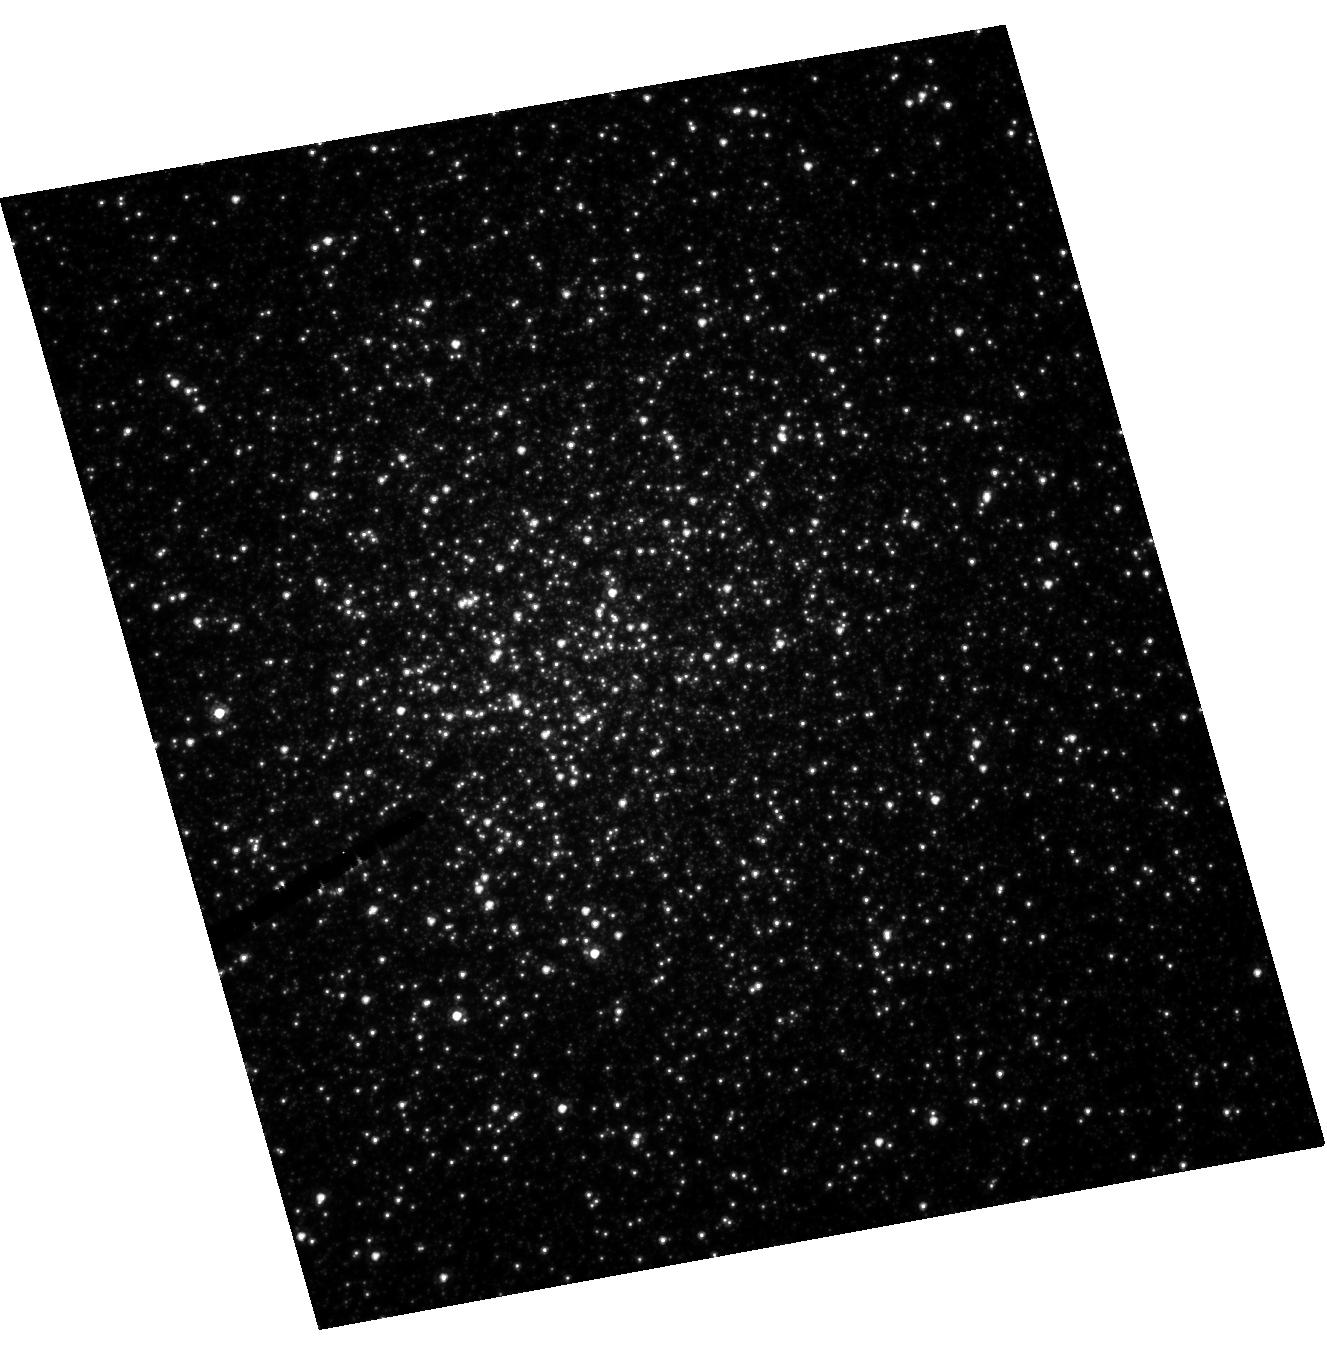
Target: NGC6388
Instrument: ACS/HRC
Filter: F555W
Exposure: 1 h
Observation ID: hst_10474_01_acs_hrc_f555w_j9bx01

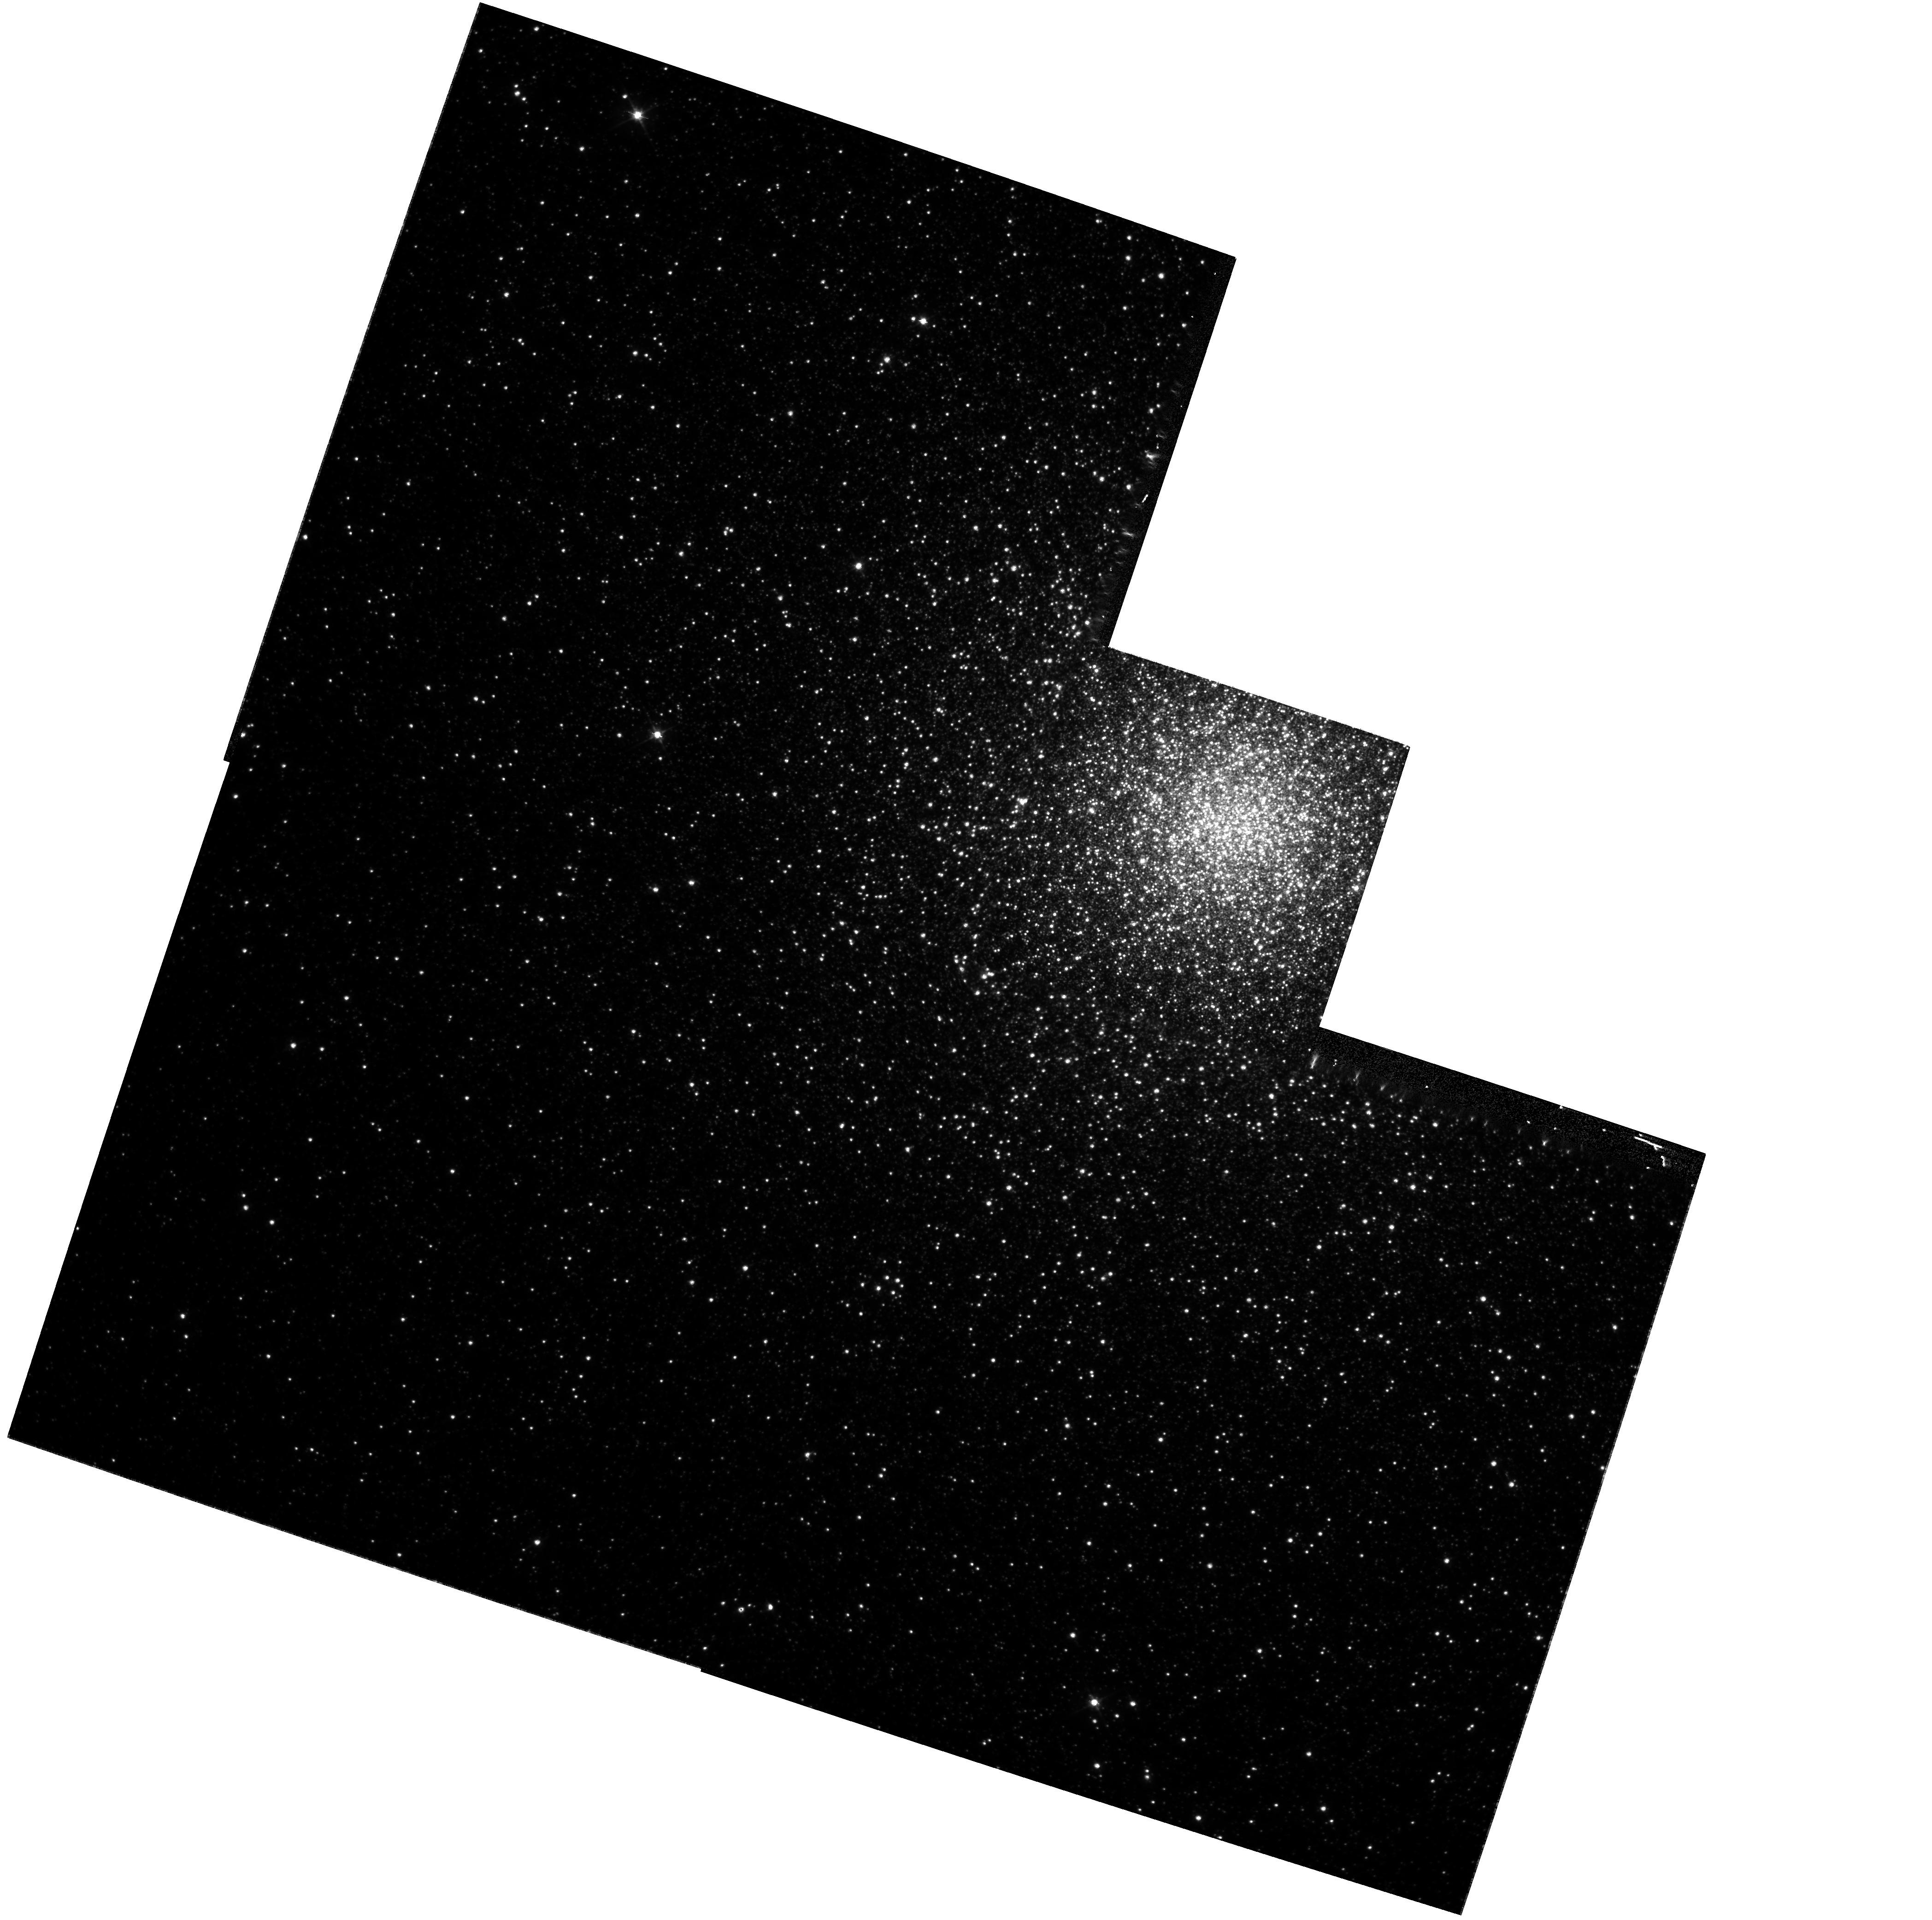
Target: NGC6441-WFPC2
Instrument: WFPC2/PC
Filter: F555W
Exposure: 48 min
Observation ID: hst_10474_07_wfpc2_pc_f555w_u9bx07

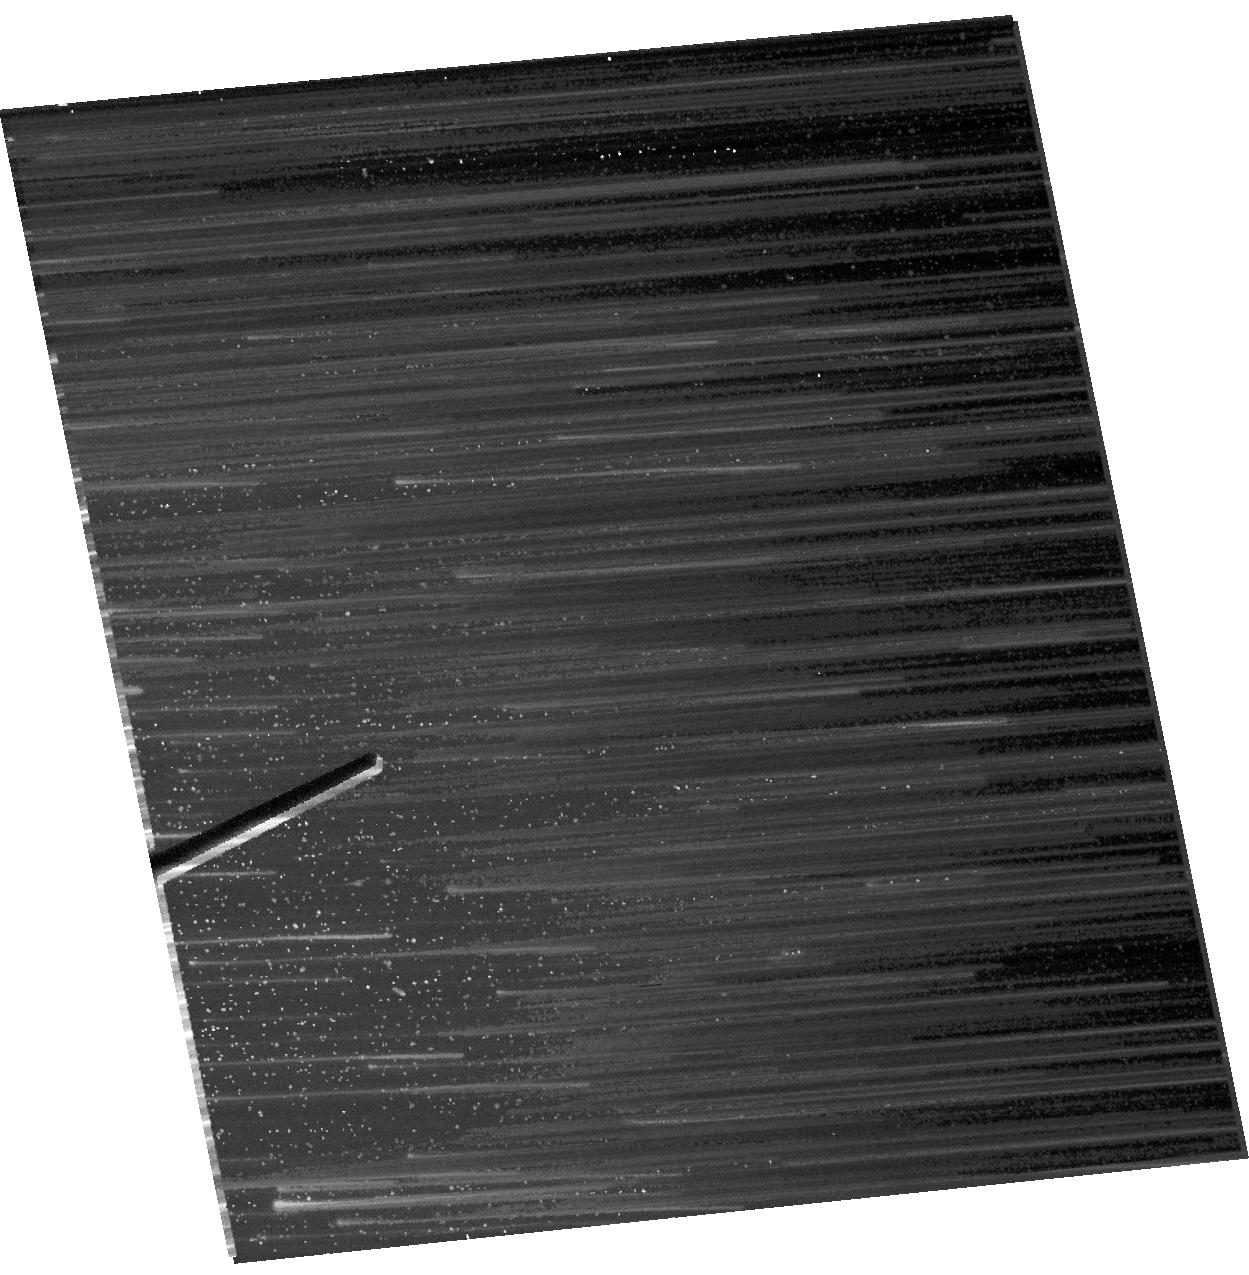
Target: NGC6441
Instrument: ACS/HRC
Filter: F814W
Exposure: 1 min
Observation ID: hst_10474_04_acs_hrc_f814w_j9bx04

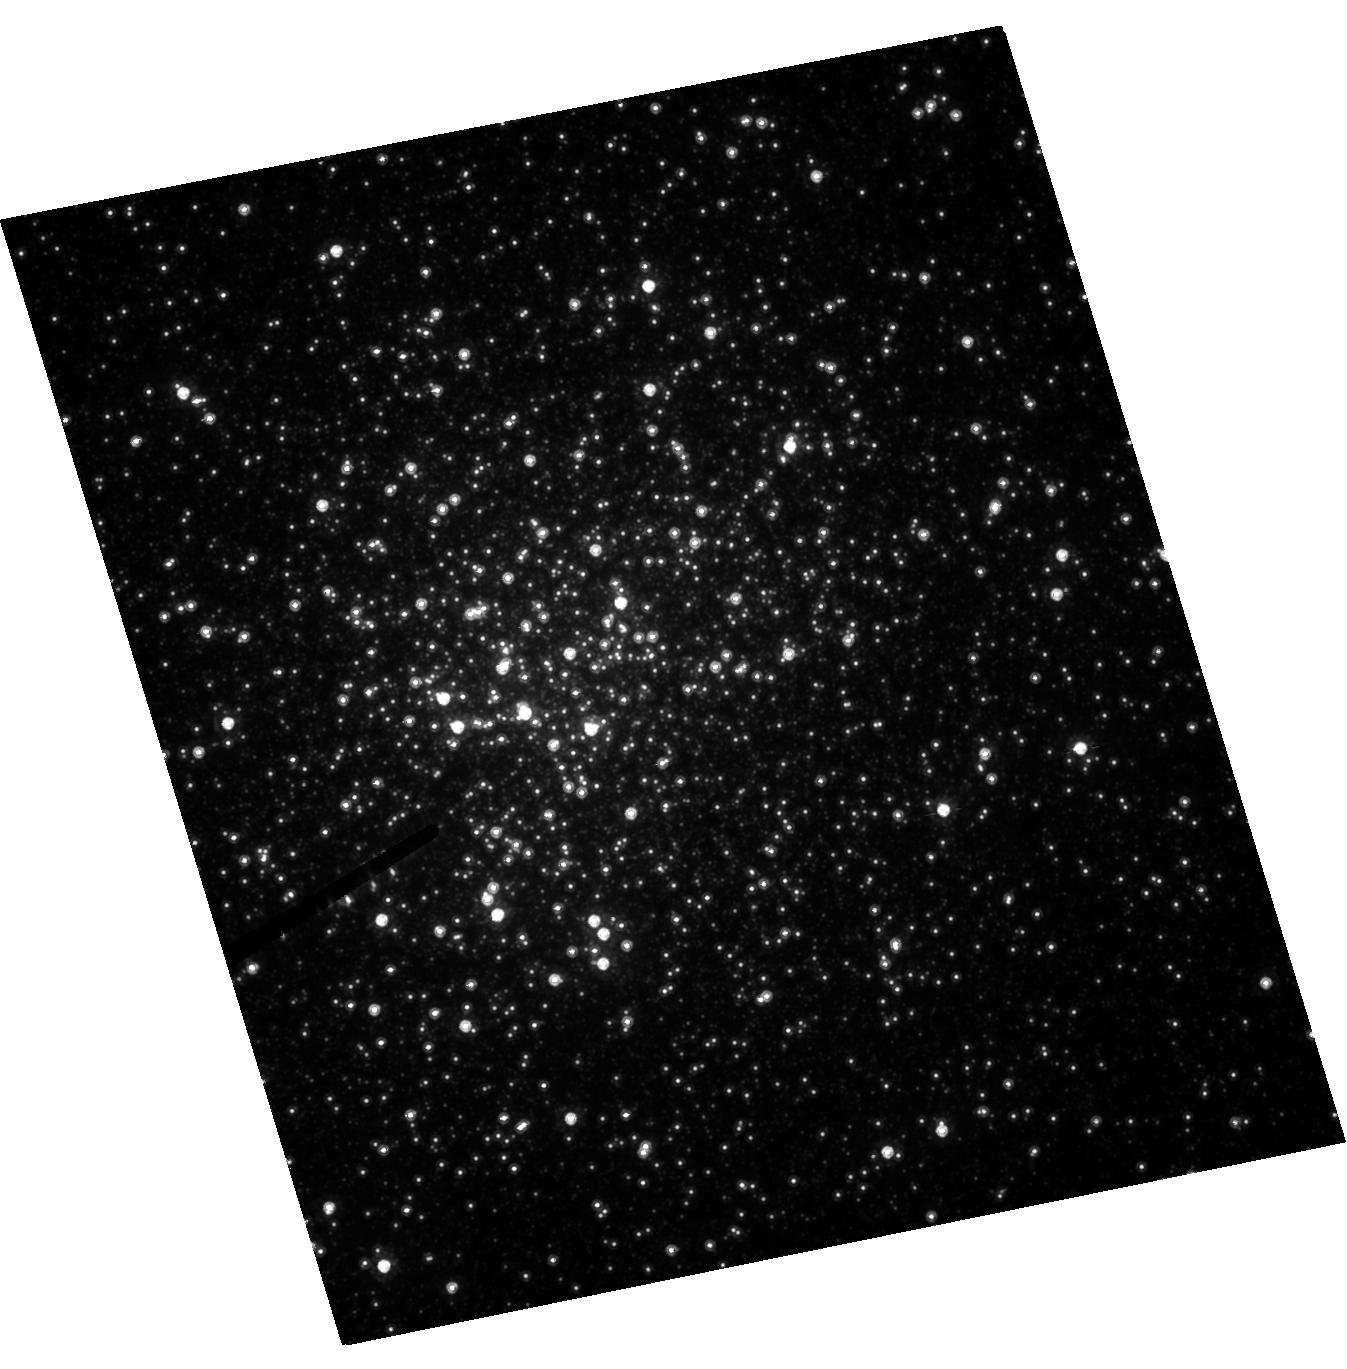
Target: NGC6388
Instrument: ACS/HRC
Filter: F814W
Exposure: 51 min
Observation ID: hst_10474_02_acs_hrc_f814w_j9bx02

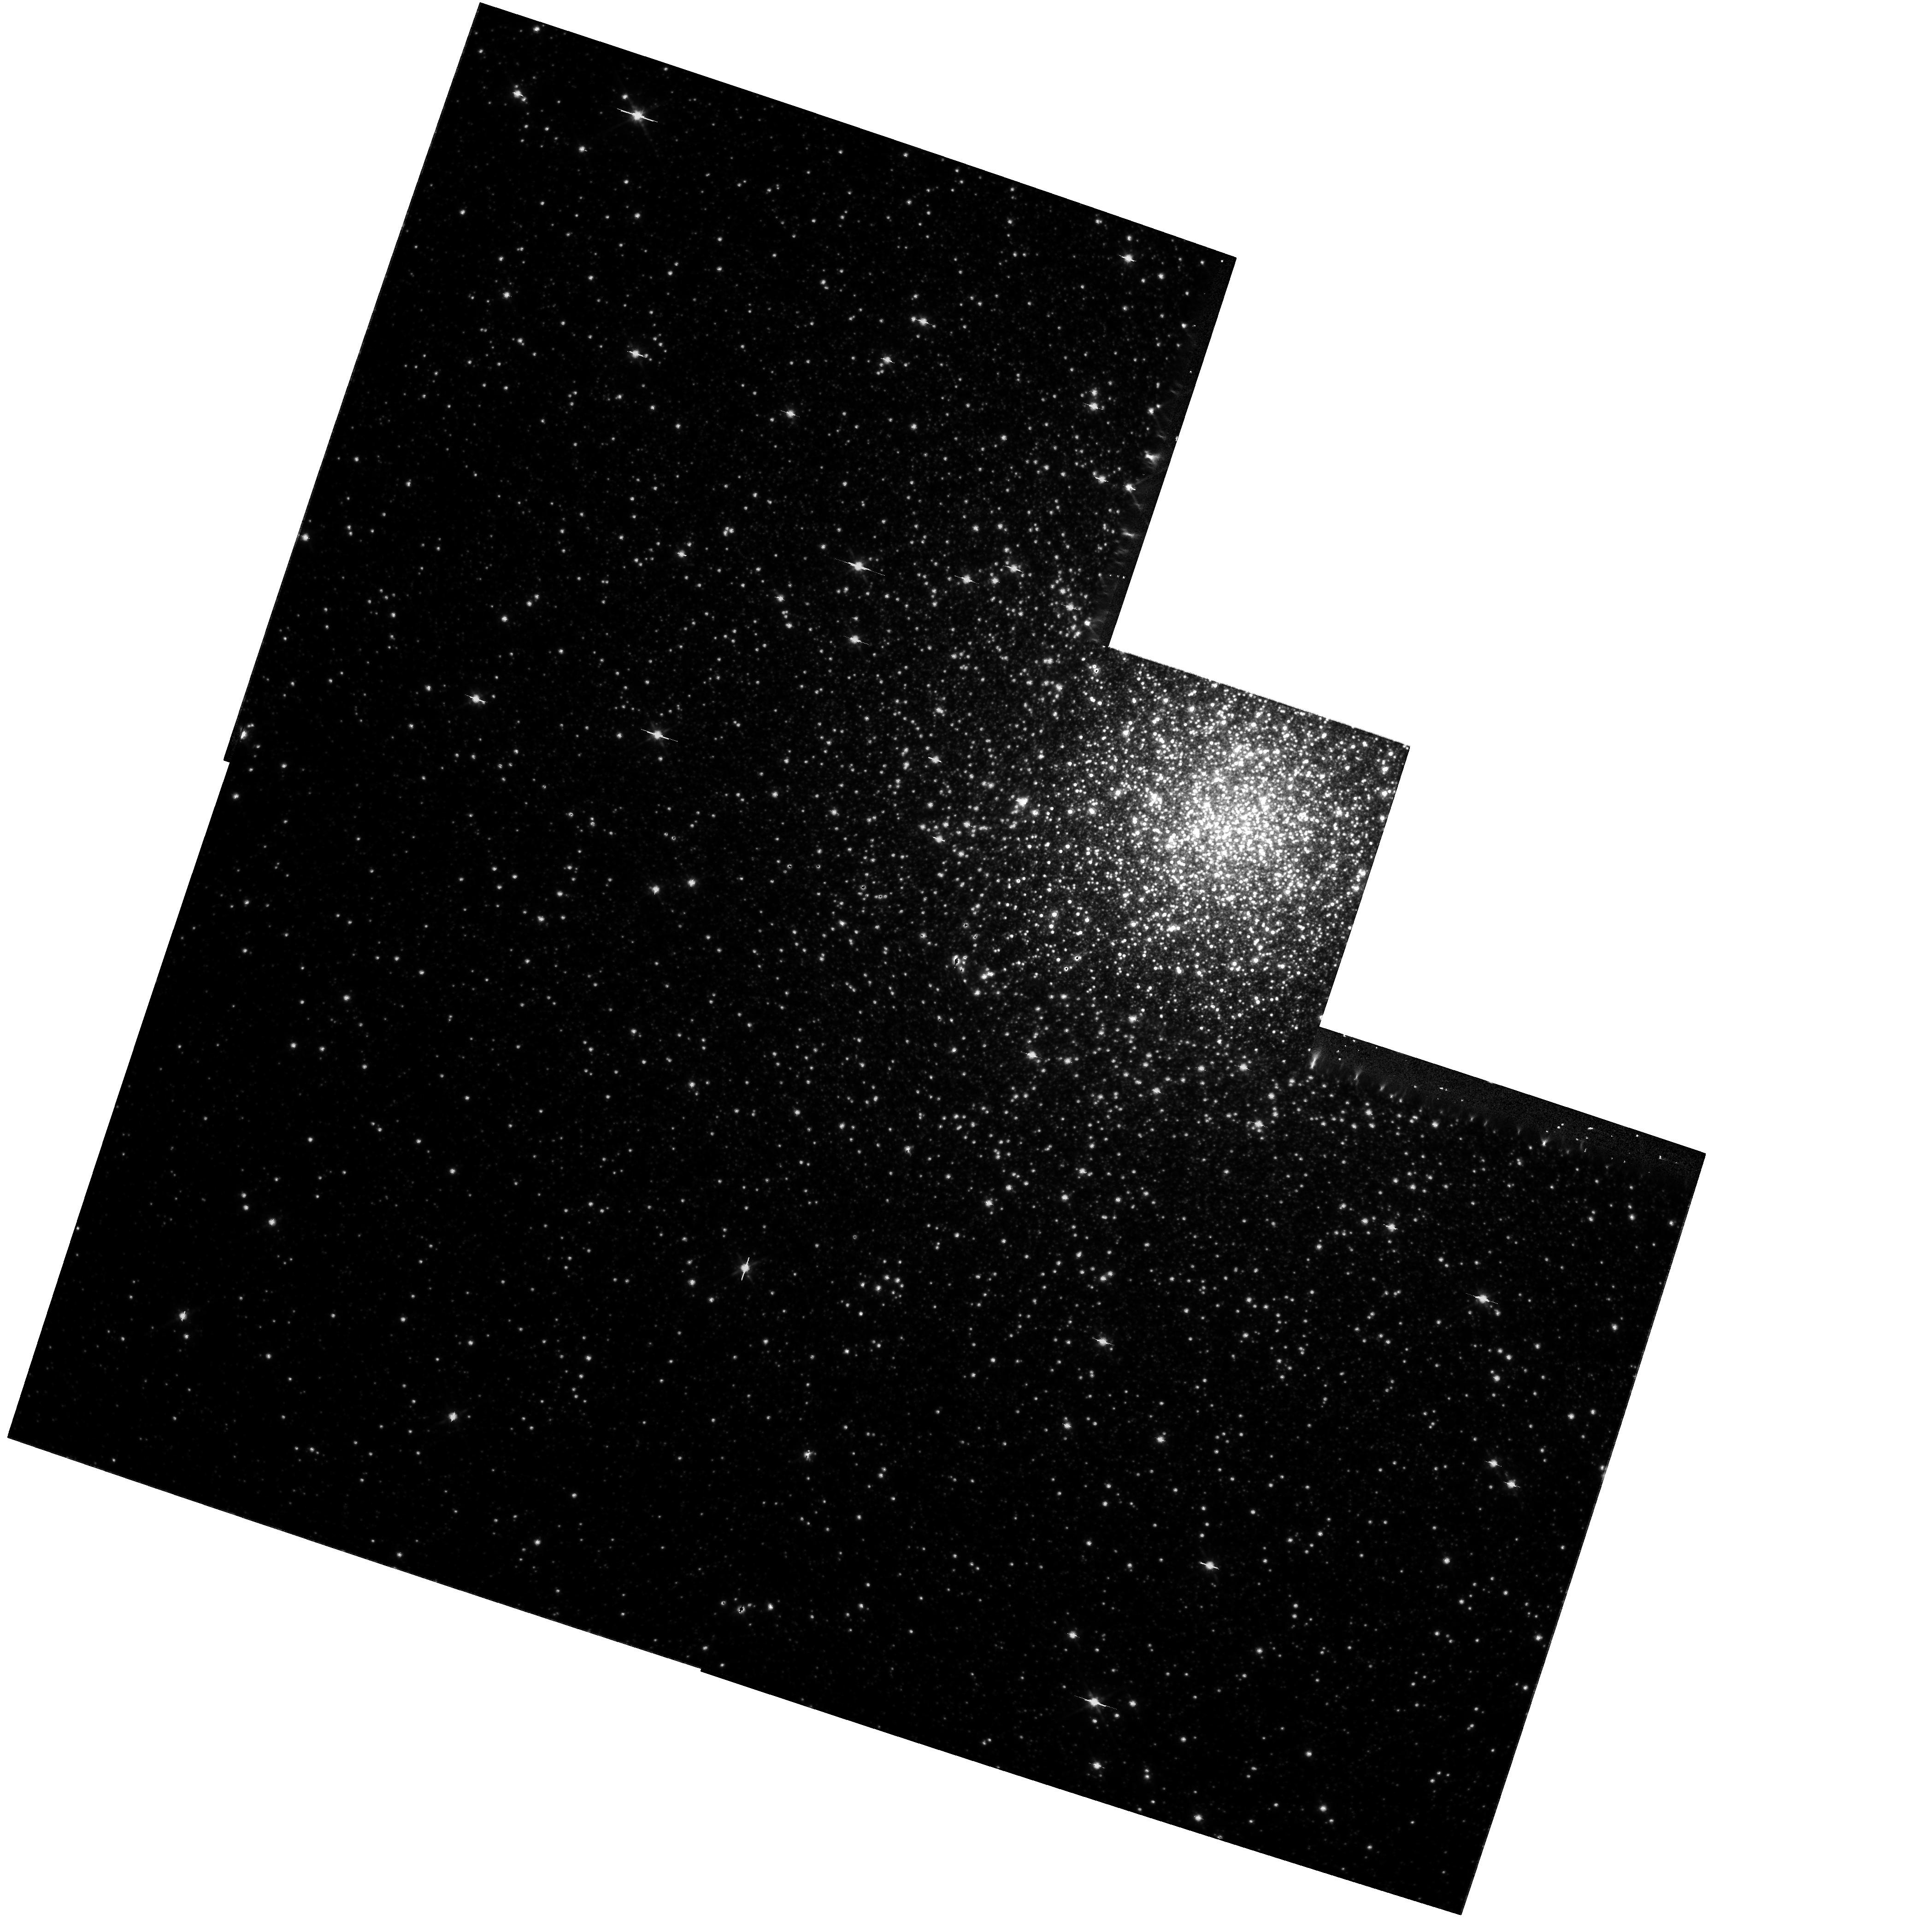
Target: NGC6441-WFPC2
Instrument: WFPC2/PC
Filter: F814W
Exposure: 26 min
Observation ID: hst_10474_07_wfpc2_pc_f814w_u9bx07

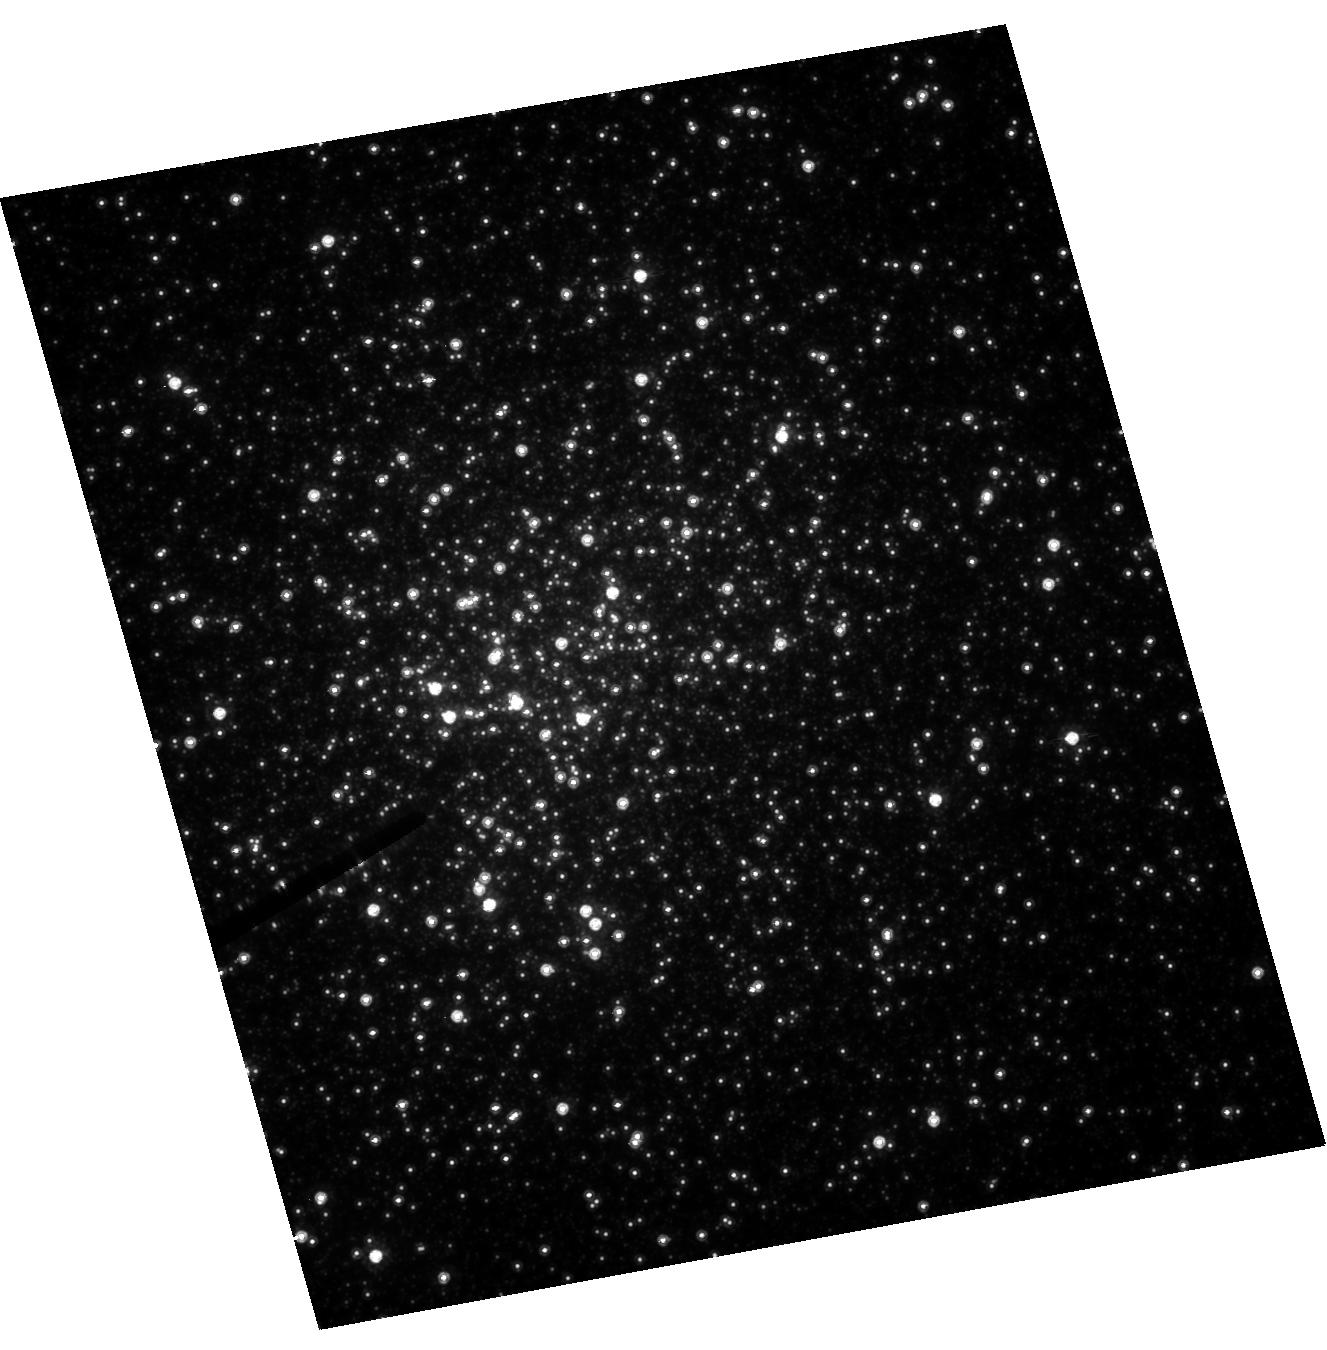
Target: NGC6388
Instrument: ACS/HRC
Filter: F814W
Exposure: 51 min
Observation ID: hst_10474_01_acs_hrc_f814w_j9bx01

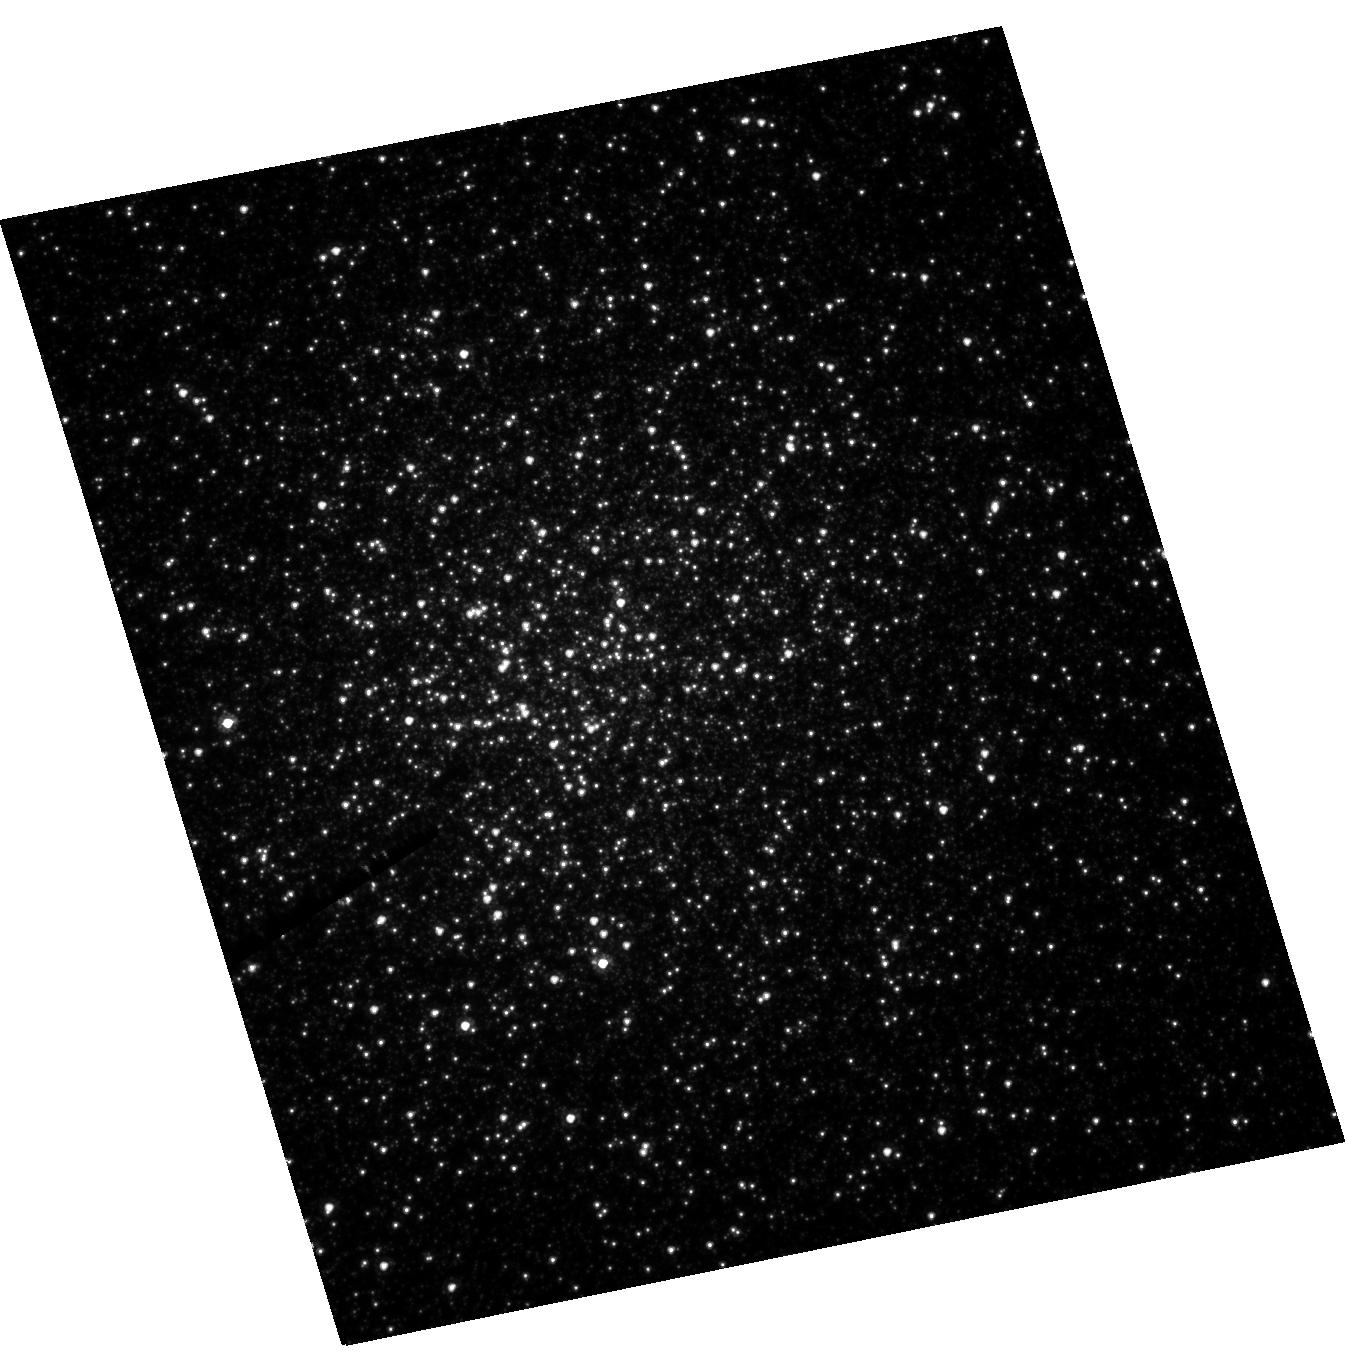
Target: NGC6388
Instrument: ACS/HRC
Filter: F555W
Exposure: 1 h
Observation ID: hst_10474_02_acs_hrc_f555w_j9bx02

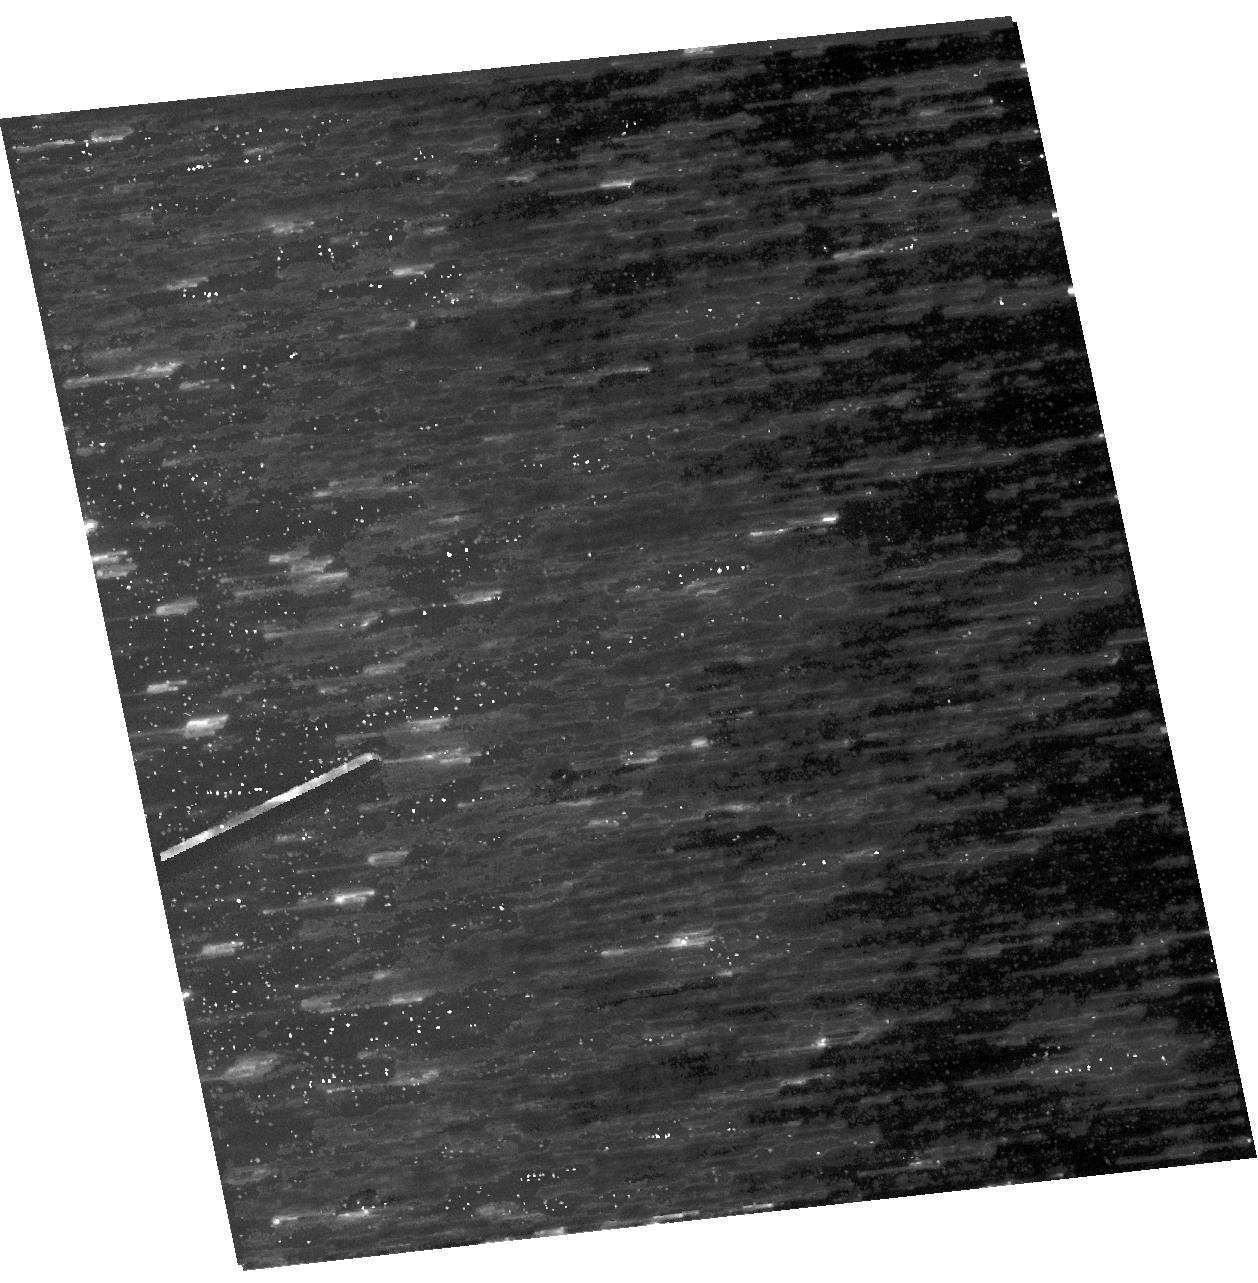
Target: NGC6441
Instrument: ACS/HRC
Filter: F814W
Exposure: 1 min
Observation ID: hst_10474_54_acs_hrc_f814w_j9bx54

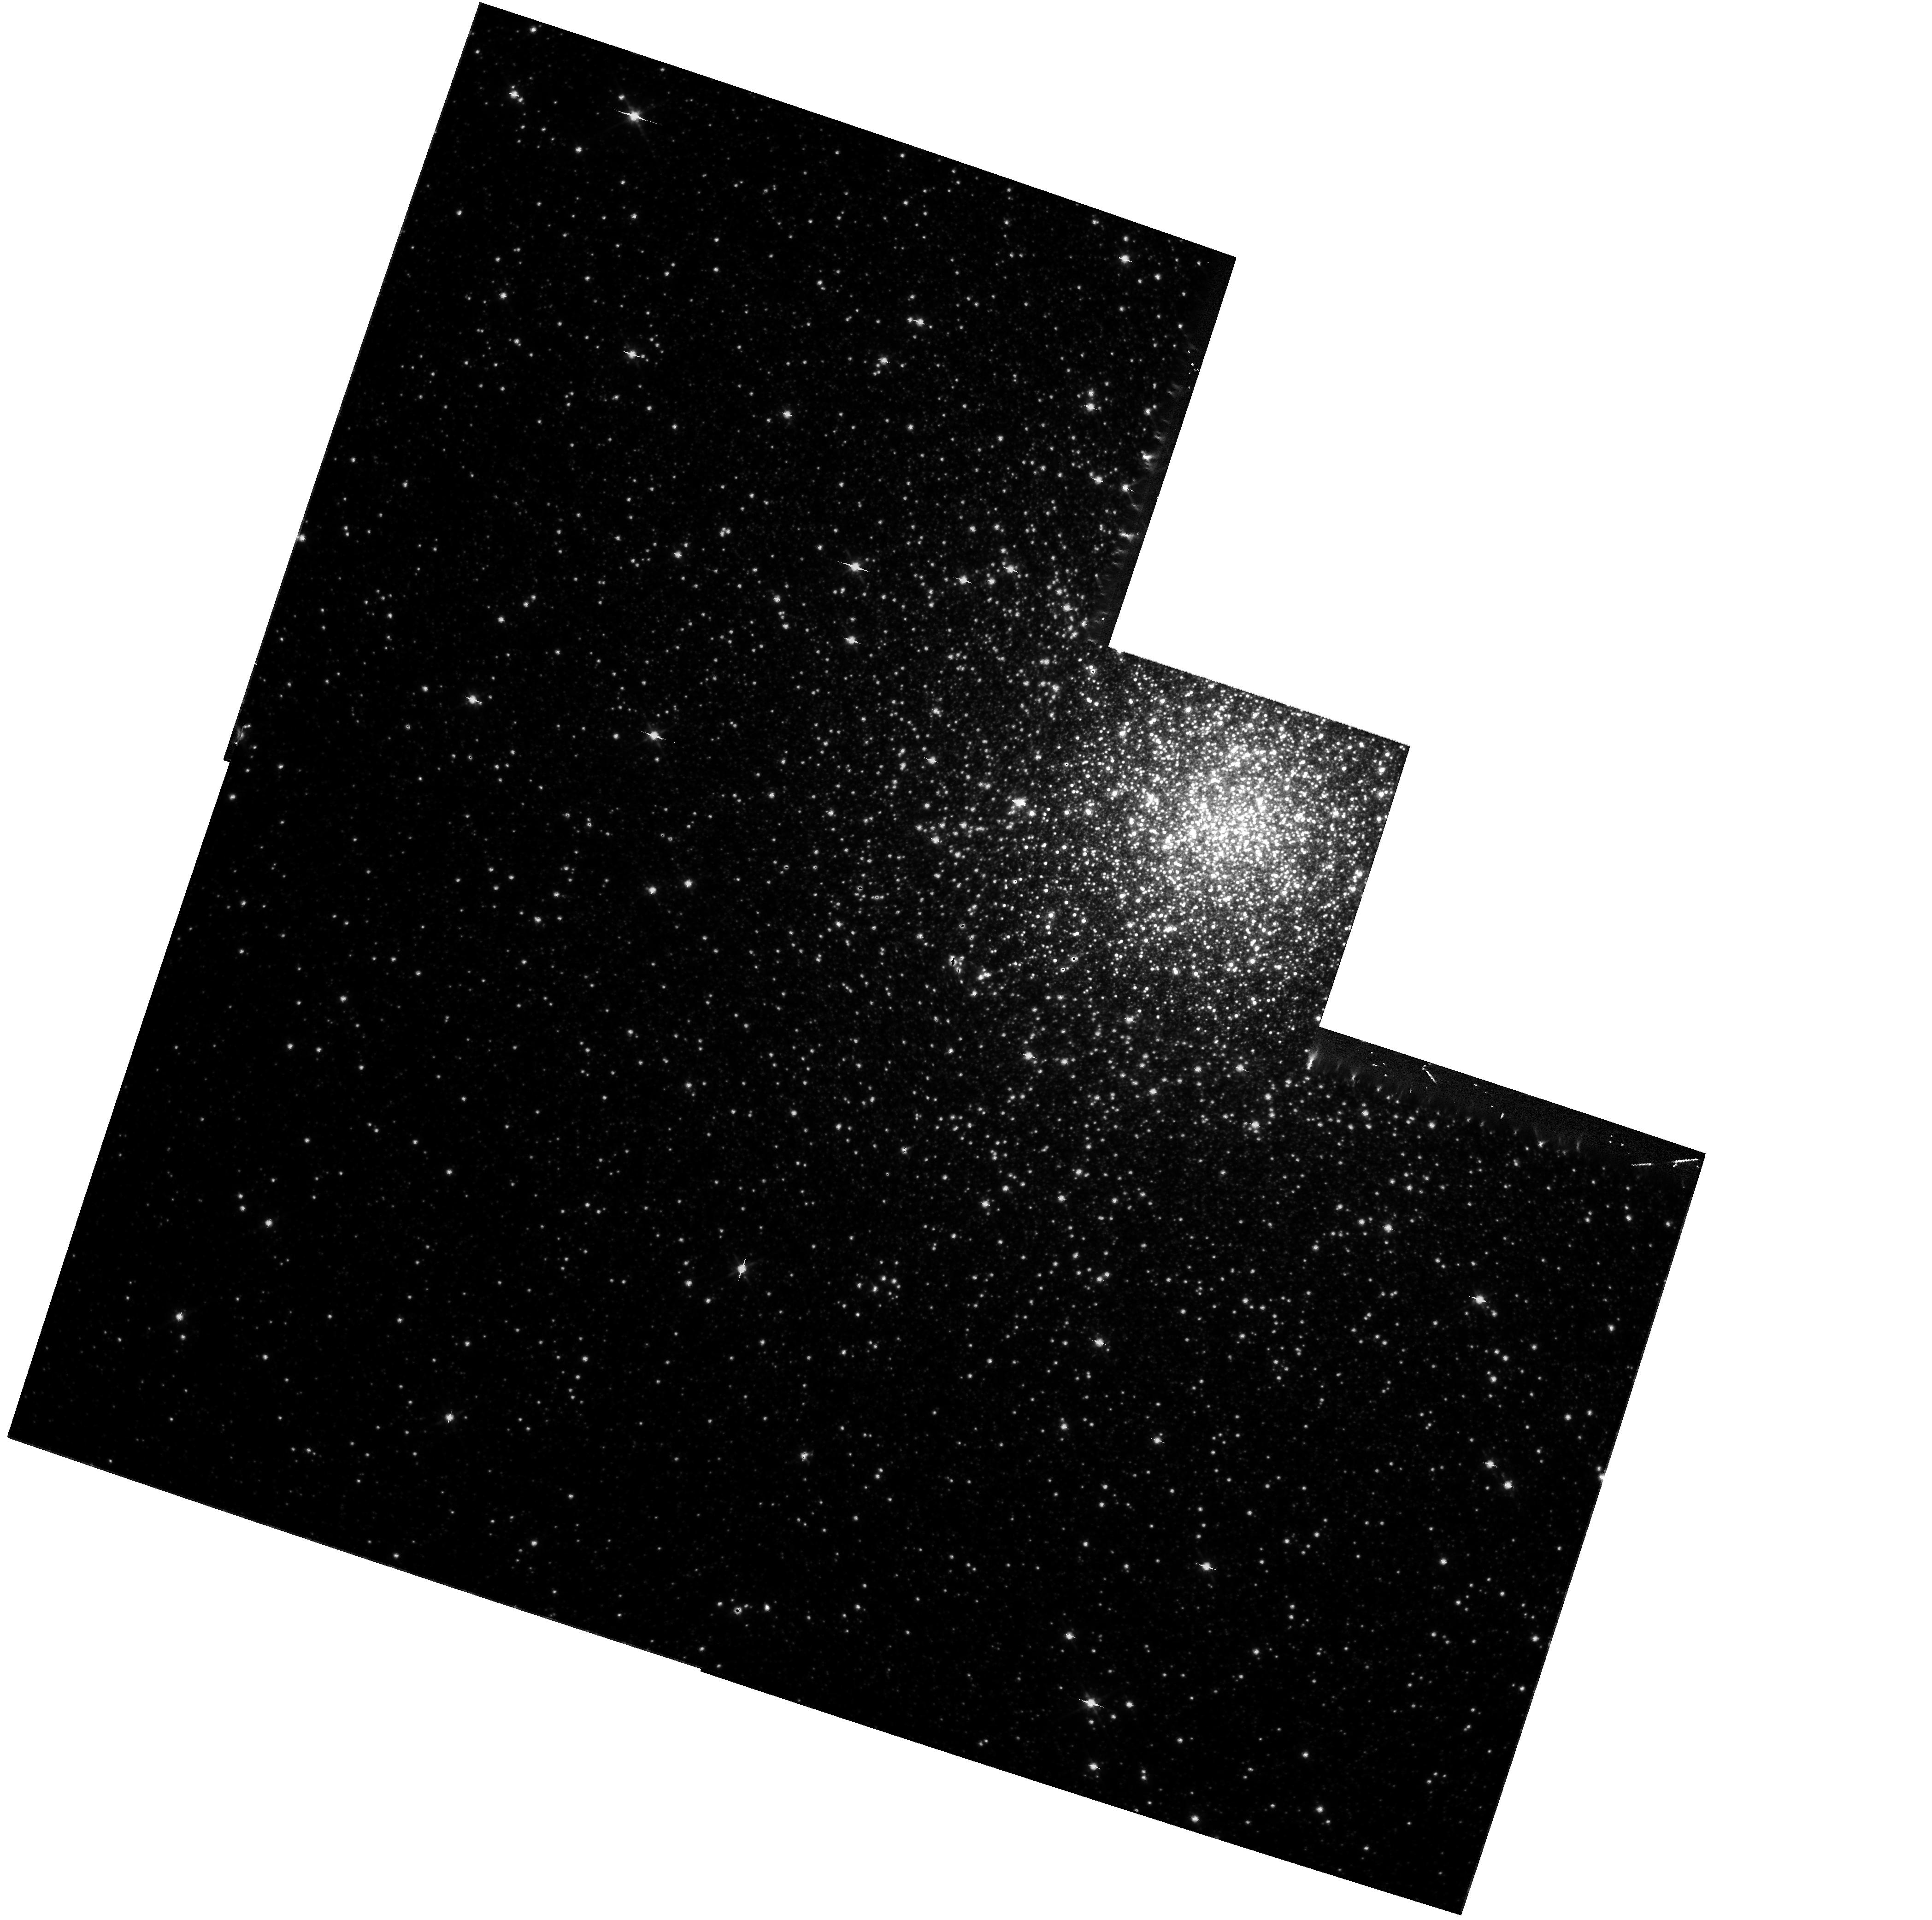
Target: NGC6441-WFPC2
Instrument: WFPC2/PC
Filter: F814W
Exposure: 26 min
Observation ID: hst_10474_06_wfpc2_pc_f814w_u9bx06

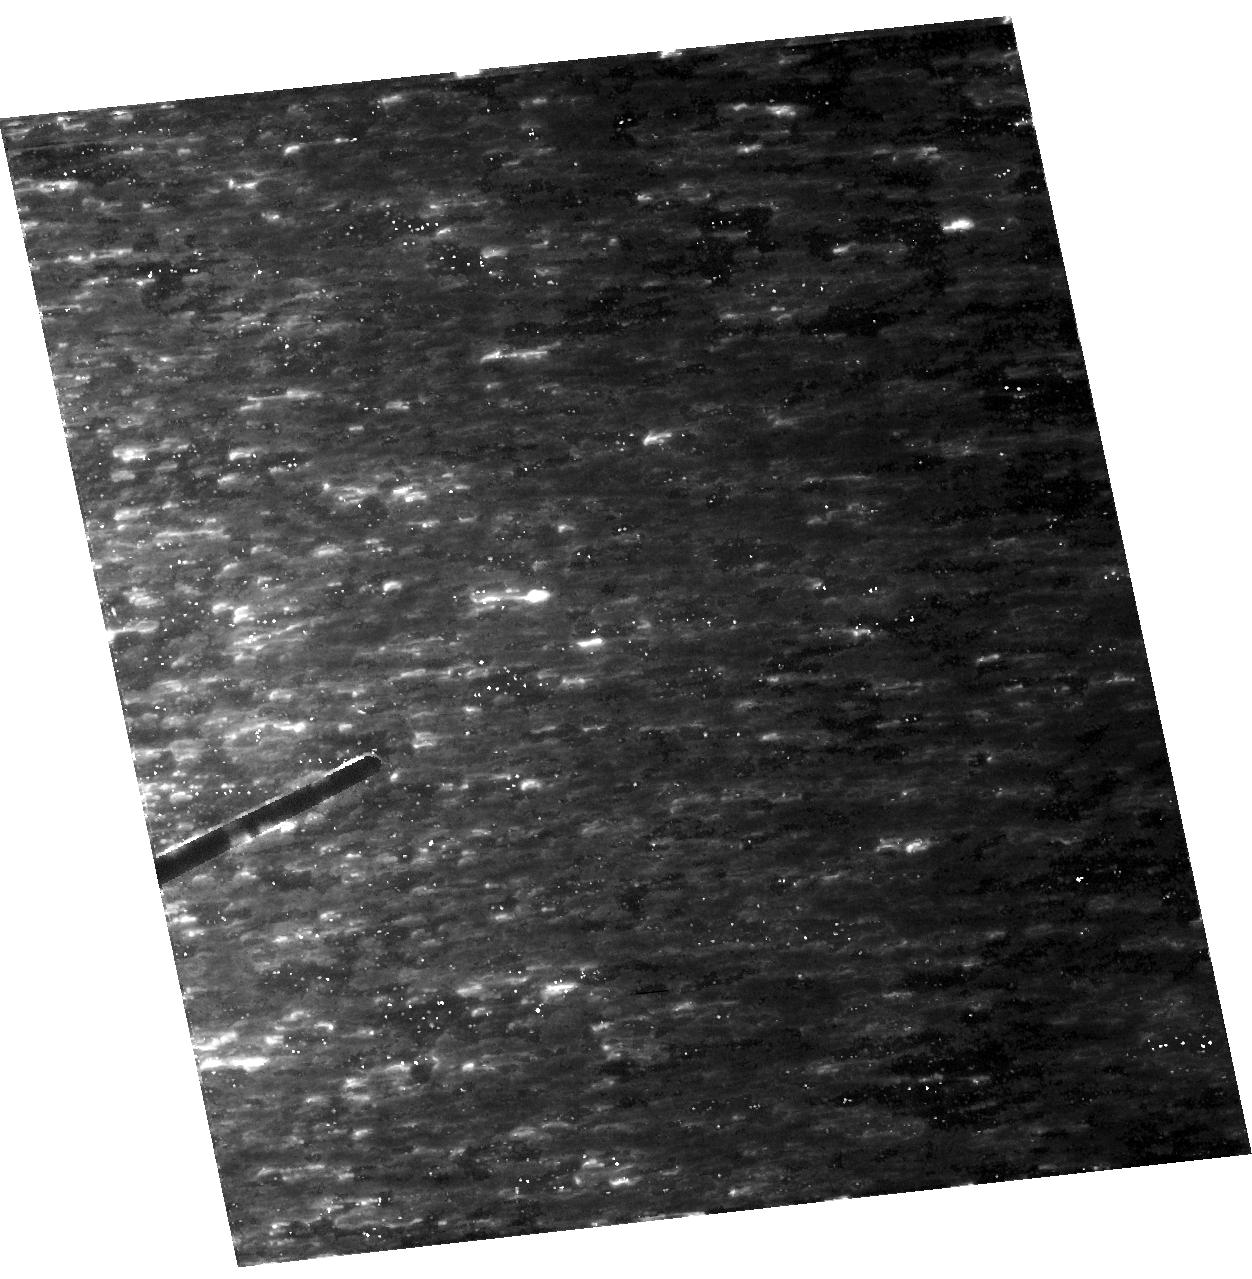
Target: NGC6441
Instrument: ACS/HRC
Filter: F814W
Exposure: 1 min
Observation ID: hst_10474_53_acs_hrc_f814w_j9bx53

Shooting Stars: Looking for Direct Evidence of Massive Central Black Holes in Globular Clusters (PI: Drukier, Gordon A.)

We propose to make observations that directly test the proposition that globular clusters contain massive black holes. Our targets are the bulge globular clusters NGC 6388 and NGC 6441. These are probably among the most massive in the galaxy, but are understudied compared to more familiar objects such as M15. Our analysis suggests that these two clusters are the most likely to show unambiguous evidence for a central massive black hole if such things exist in globular clusters. The observations proposed will give us the first thorough kinematic and photometric studies of these two clusters. The combination of the two epochs will give us proper motions good to of order 6 km/s. In addition, they will provide us with the first good, deep, color-magnitude diagrams for these clusters. These diagrams will be used to investigate the make up of the stellar population in the clusters, to more firmly establish their distances, ages, and metallicities, and to search for a binary sequence.